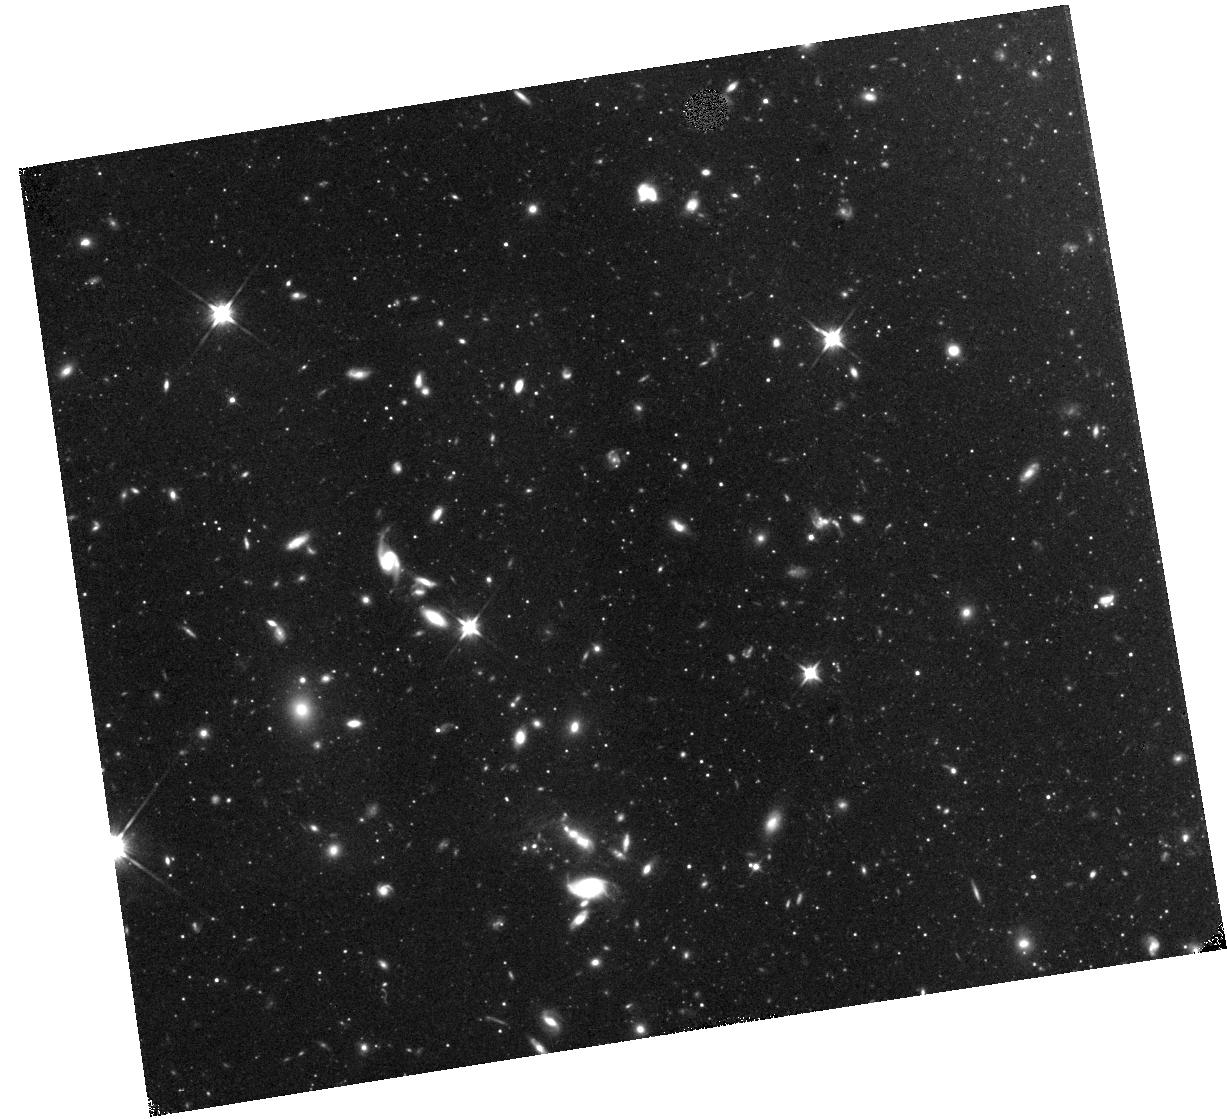
Target: field at RA 149.445°, Dec 69.106°. Instrument: WFC3/IR. Filter: F110W. Exposure: 25 min. Observation ID: hst_15917_05_wfc3_ir_f110w_ie5i05

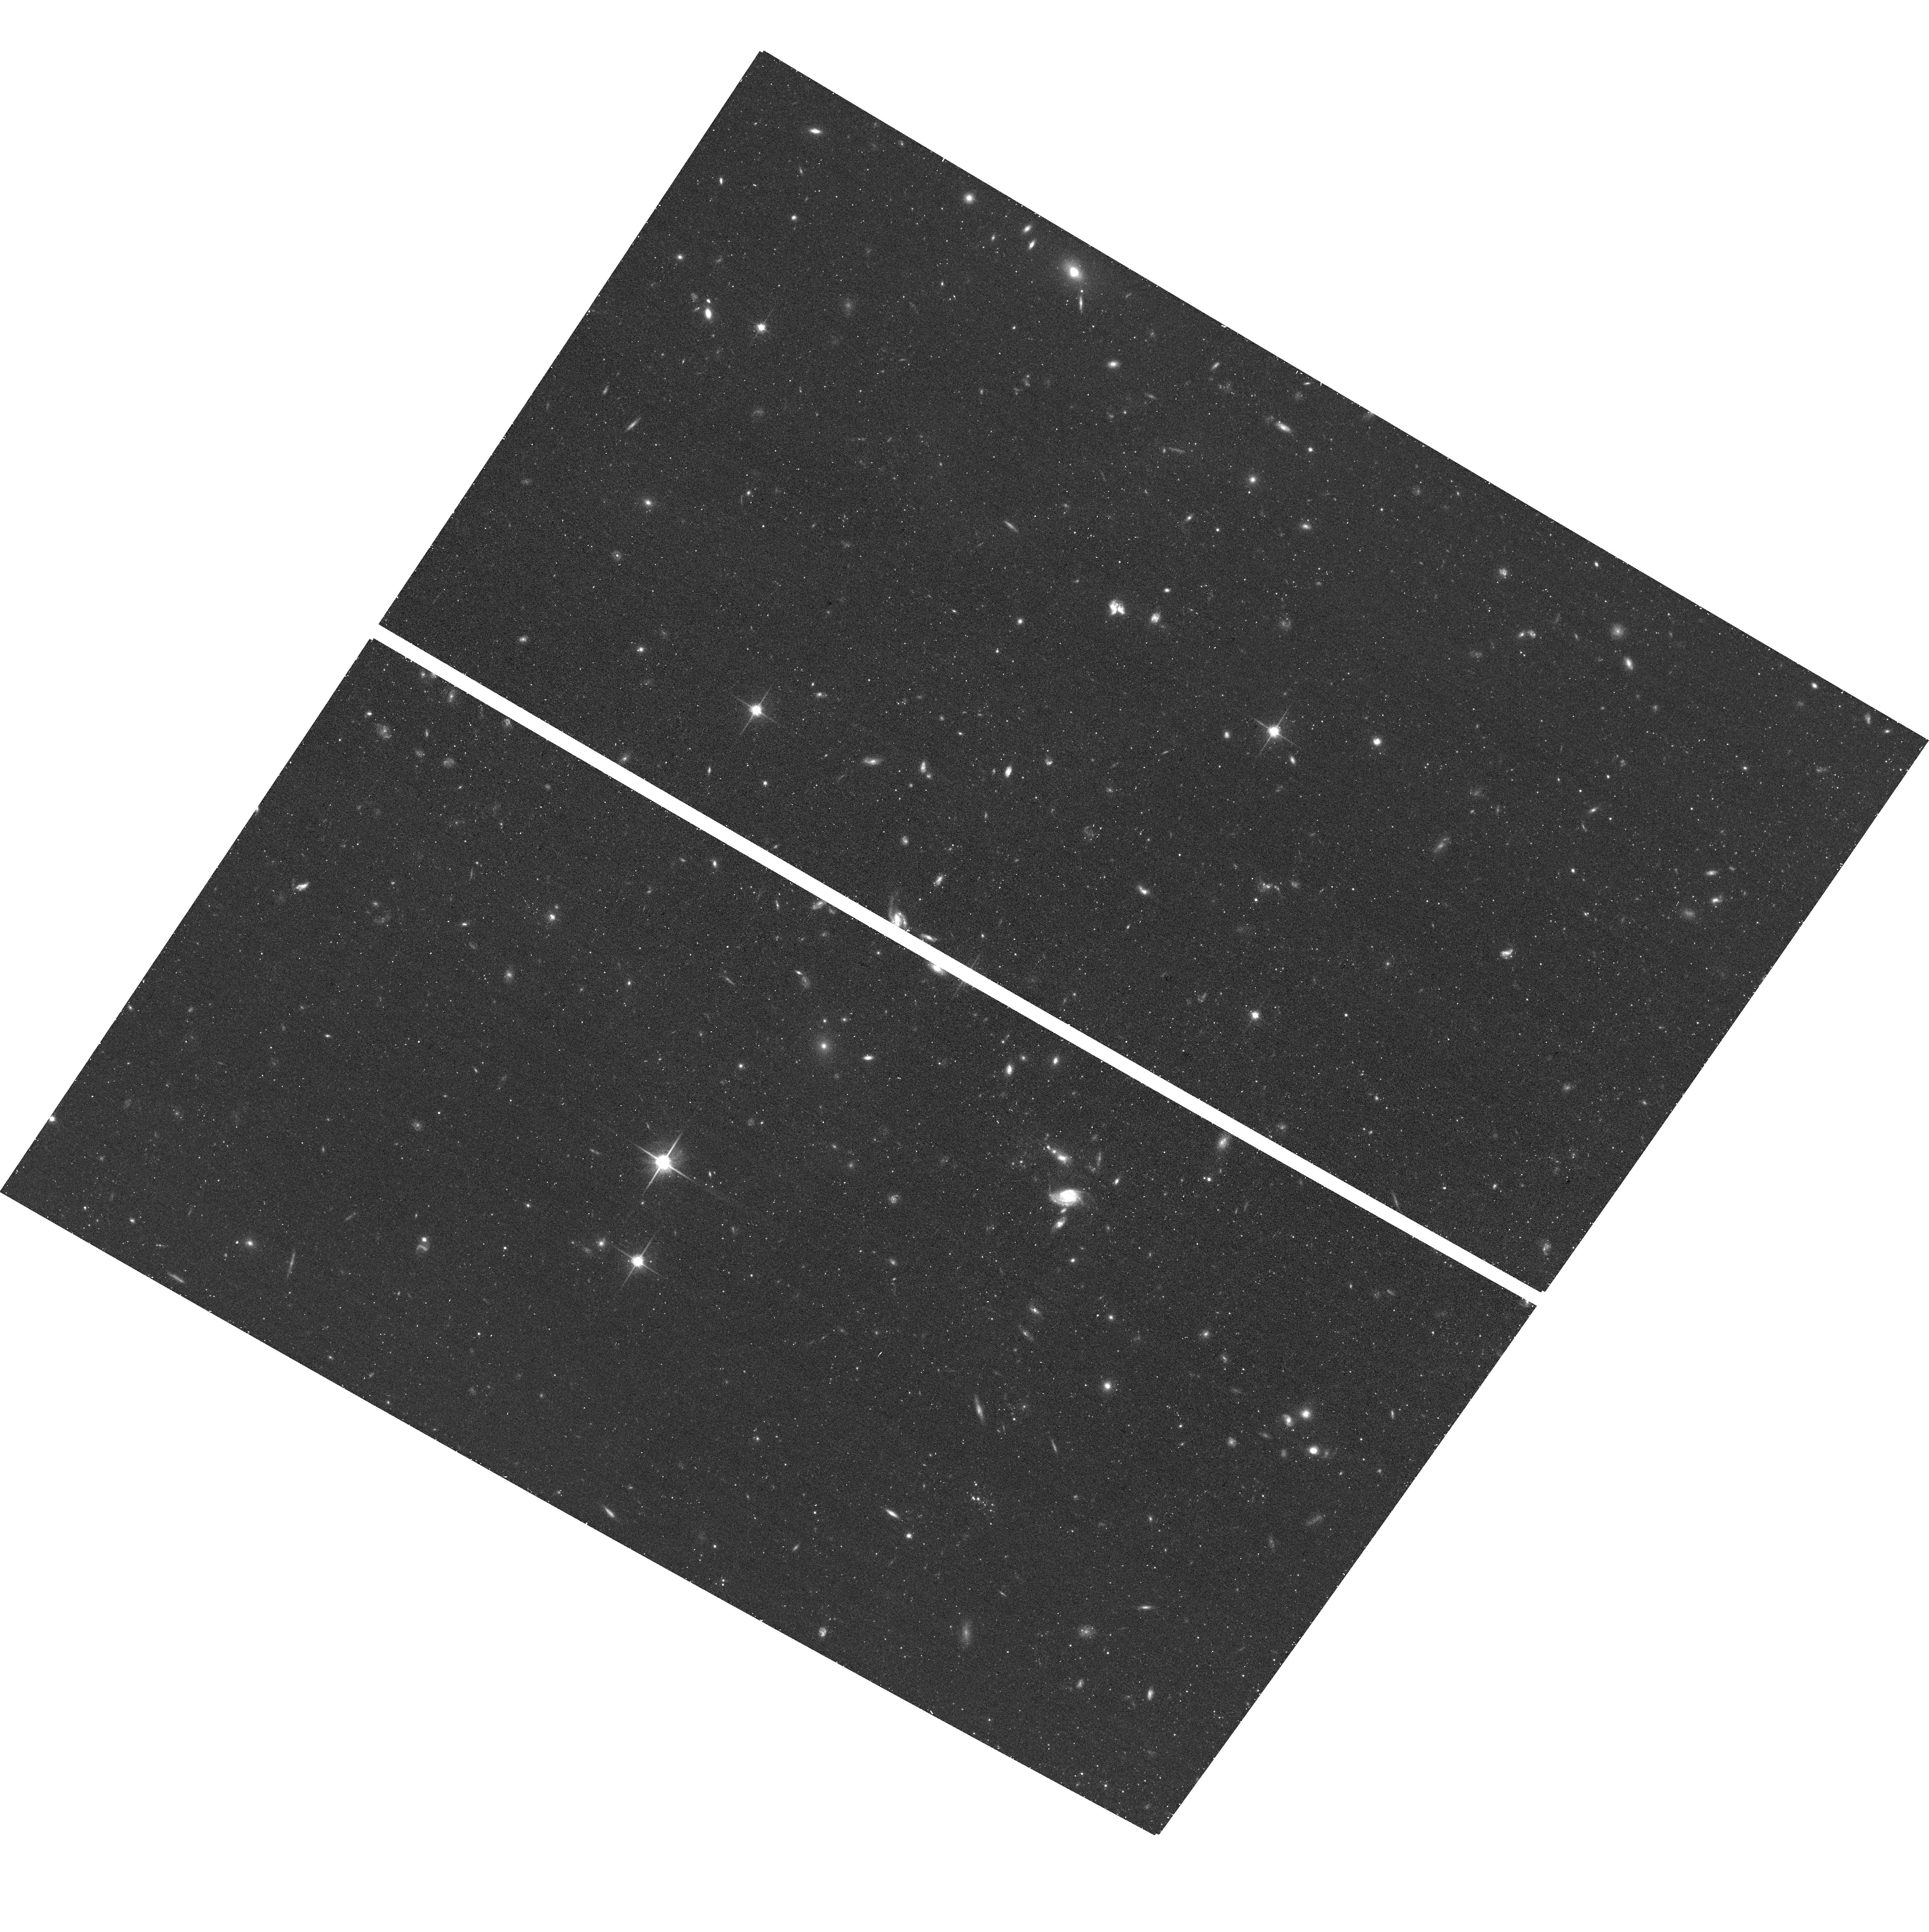
Target: M81-2. Instrument: ACS/WFC. Filter: F814W. Exposure: 19 min. Observation ID: hst_15917_06_acs_wfc_f814w_je5i06

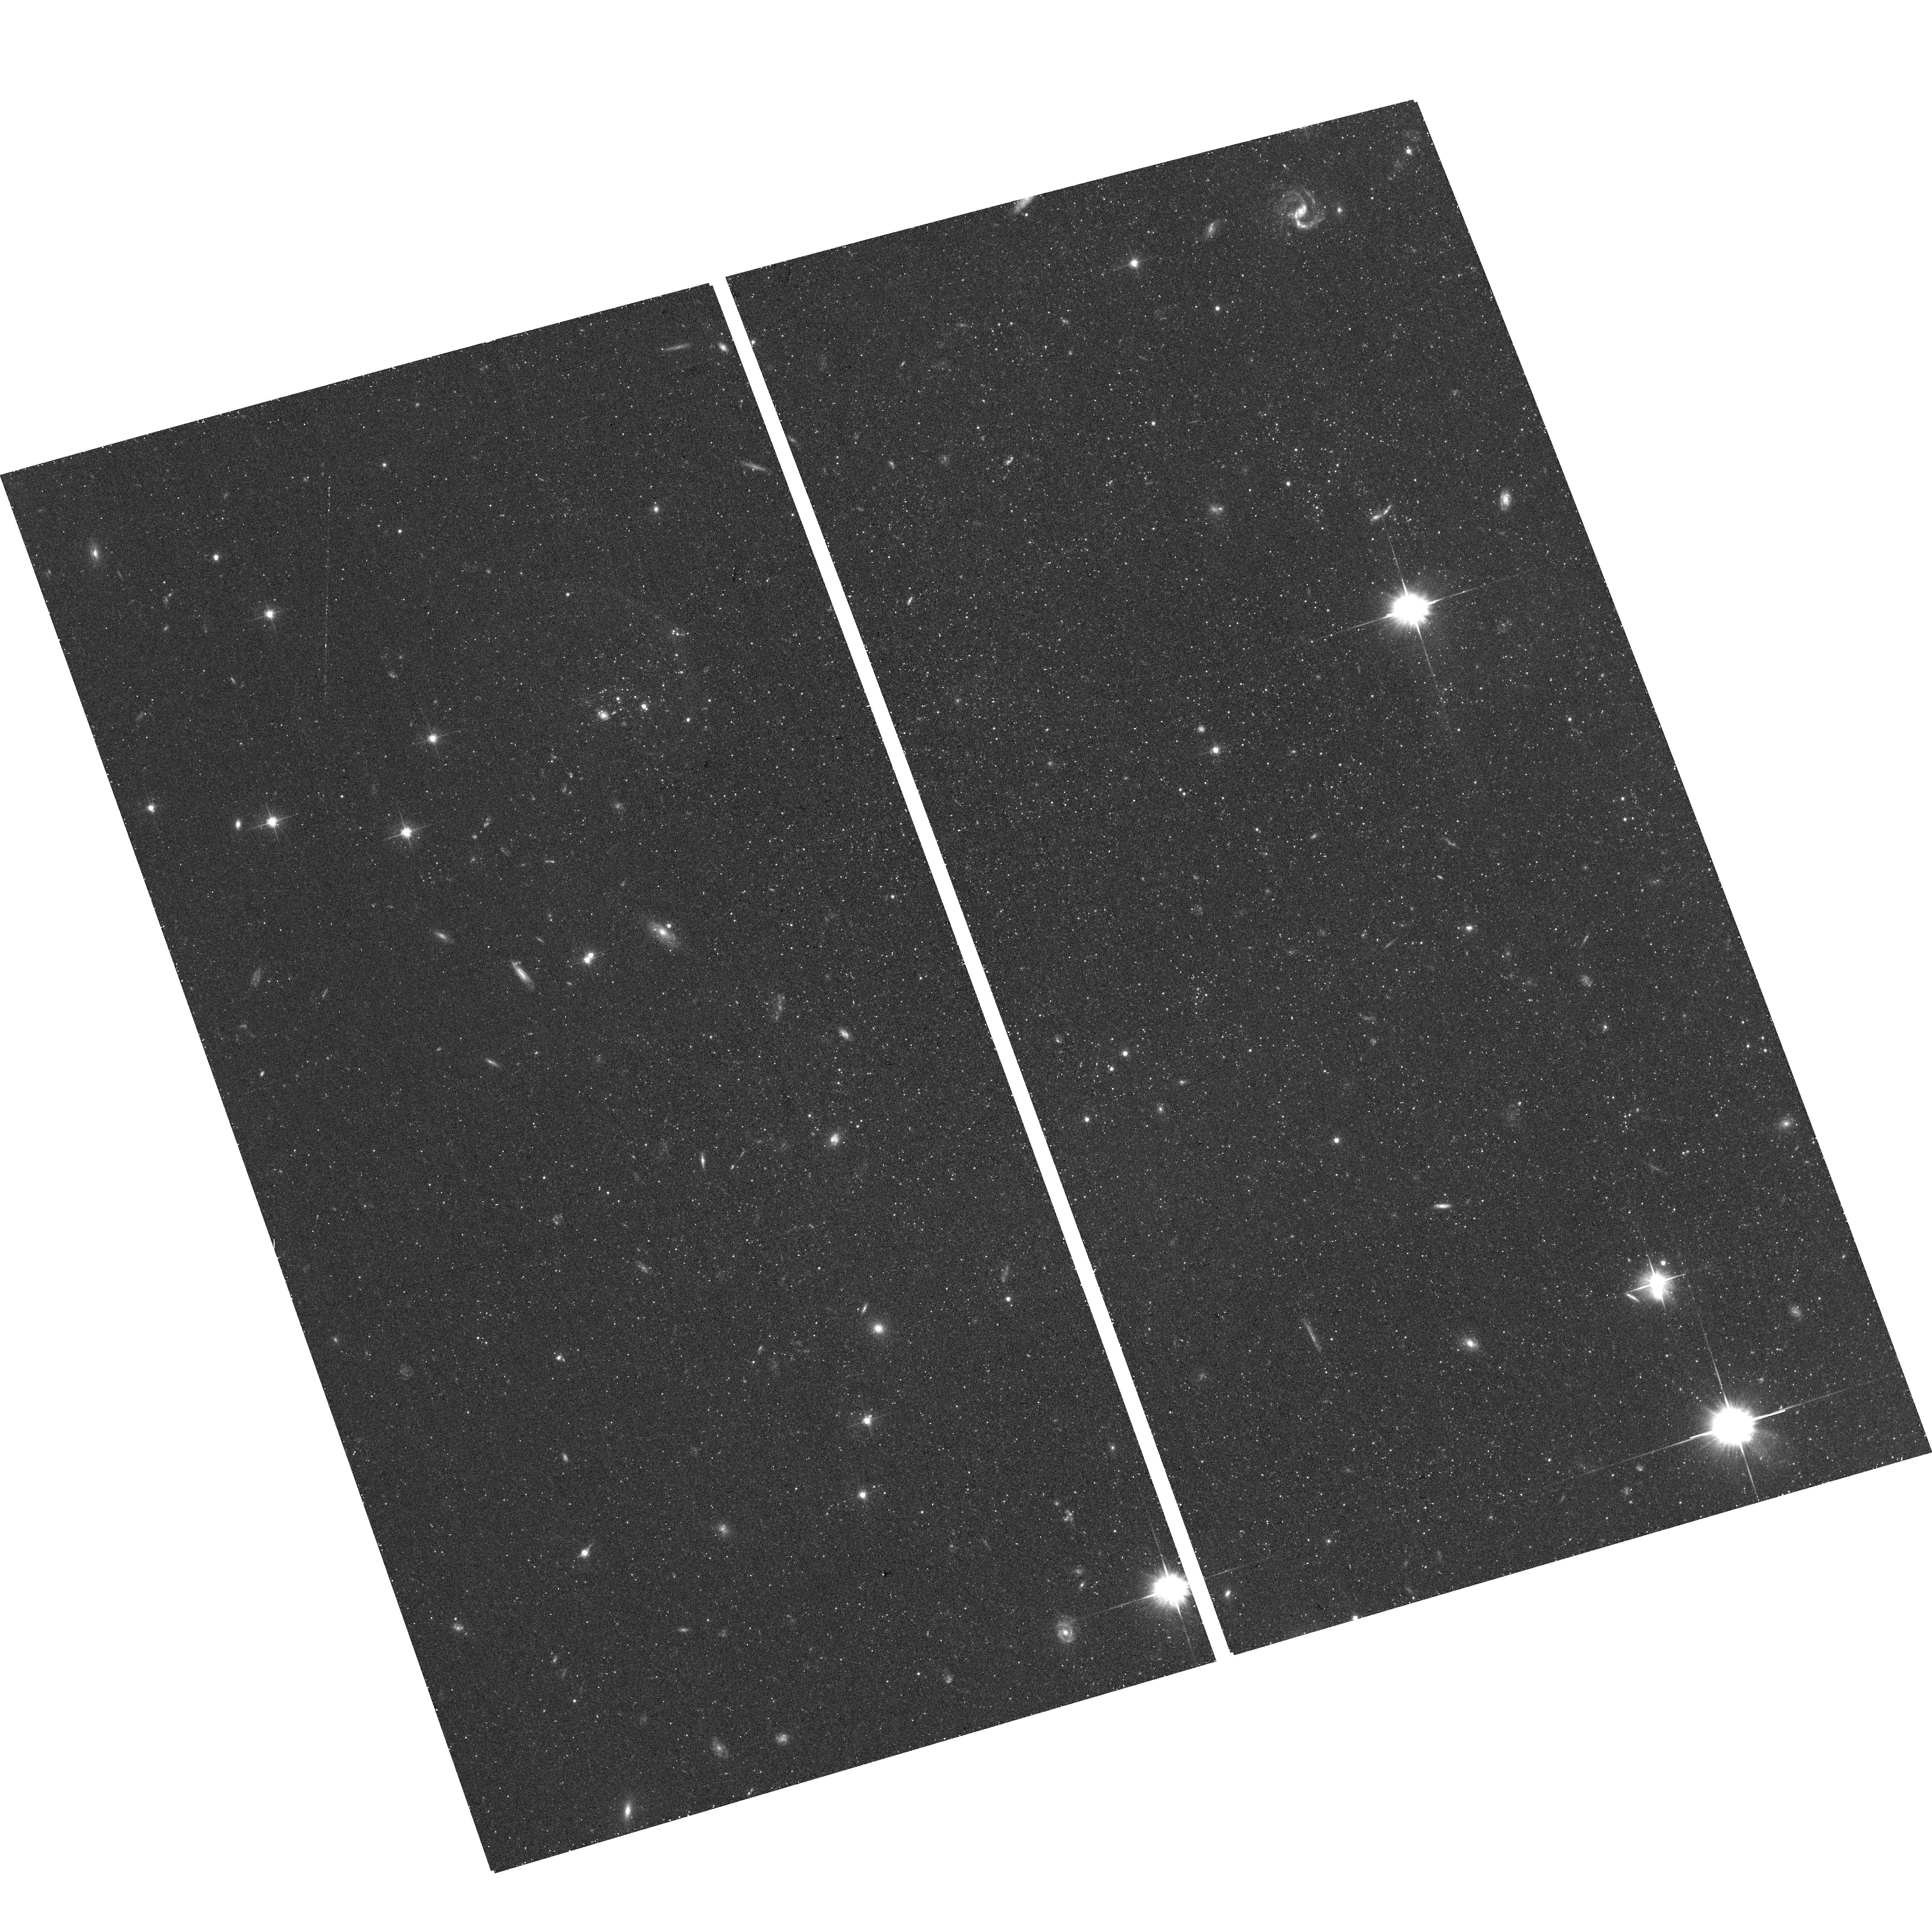
Target: NGC2403-1. Instrument: ACS/WFC. Filter: F606W. Exposure: 19 min. Observation ID: hst_15917_01_acs_wfc_f606w_je5i01

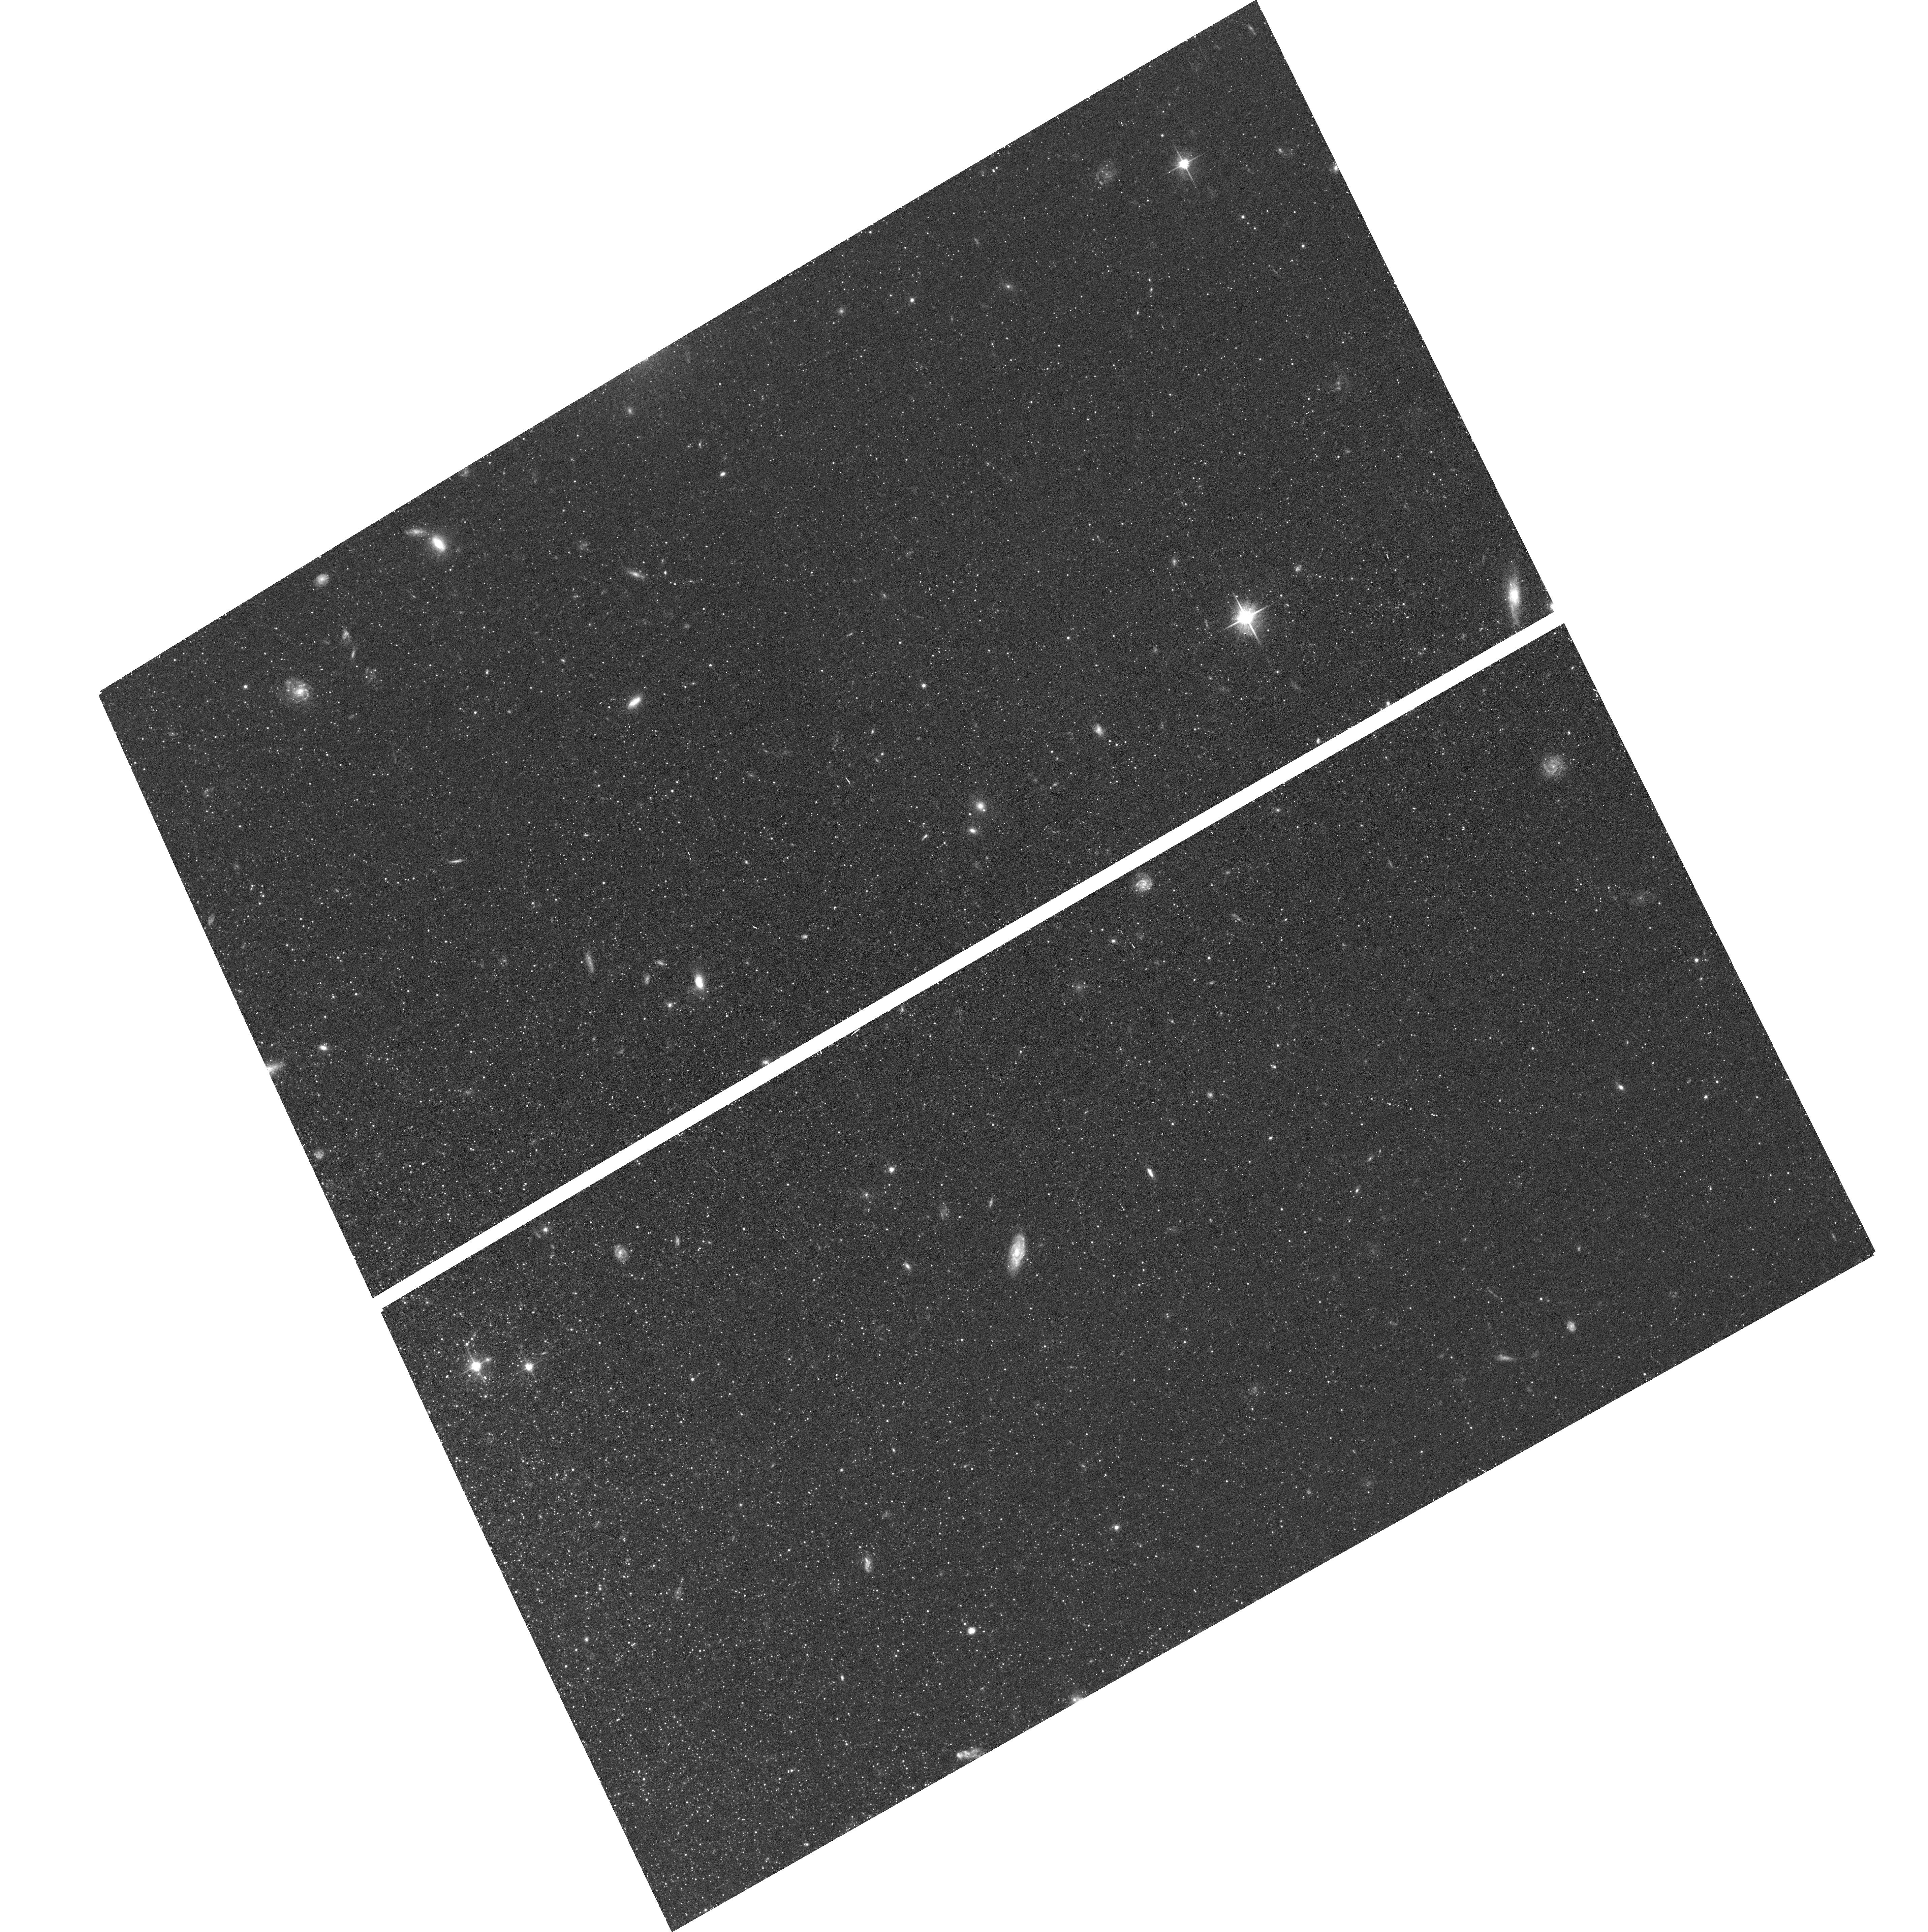
Target: NGC300-1. Instrument: ACS/WFC. Filter: F606W. Exposure: 17 min. Observation ID: hst_15917_03_acs_wfc_f606w_je5i03

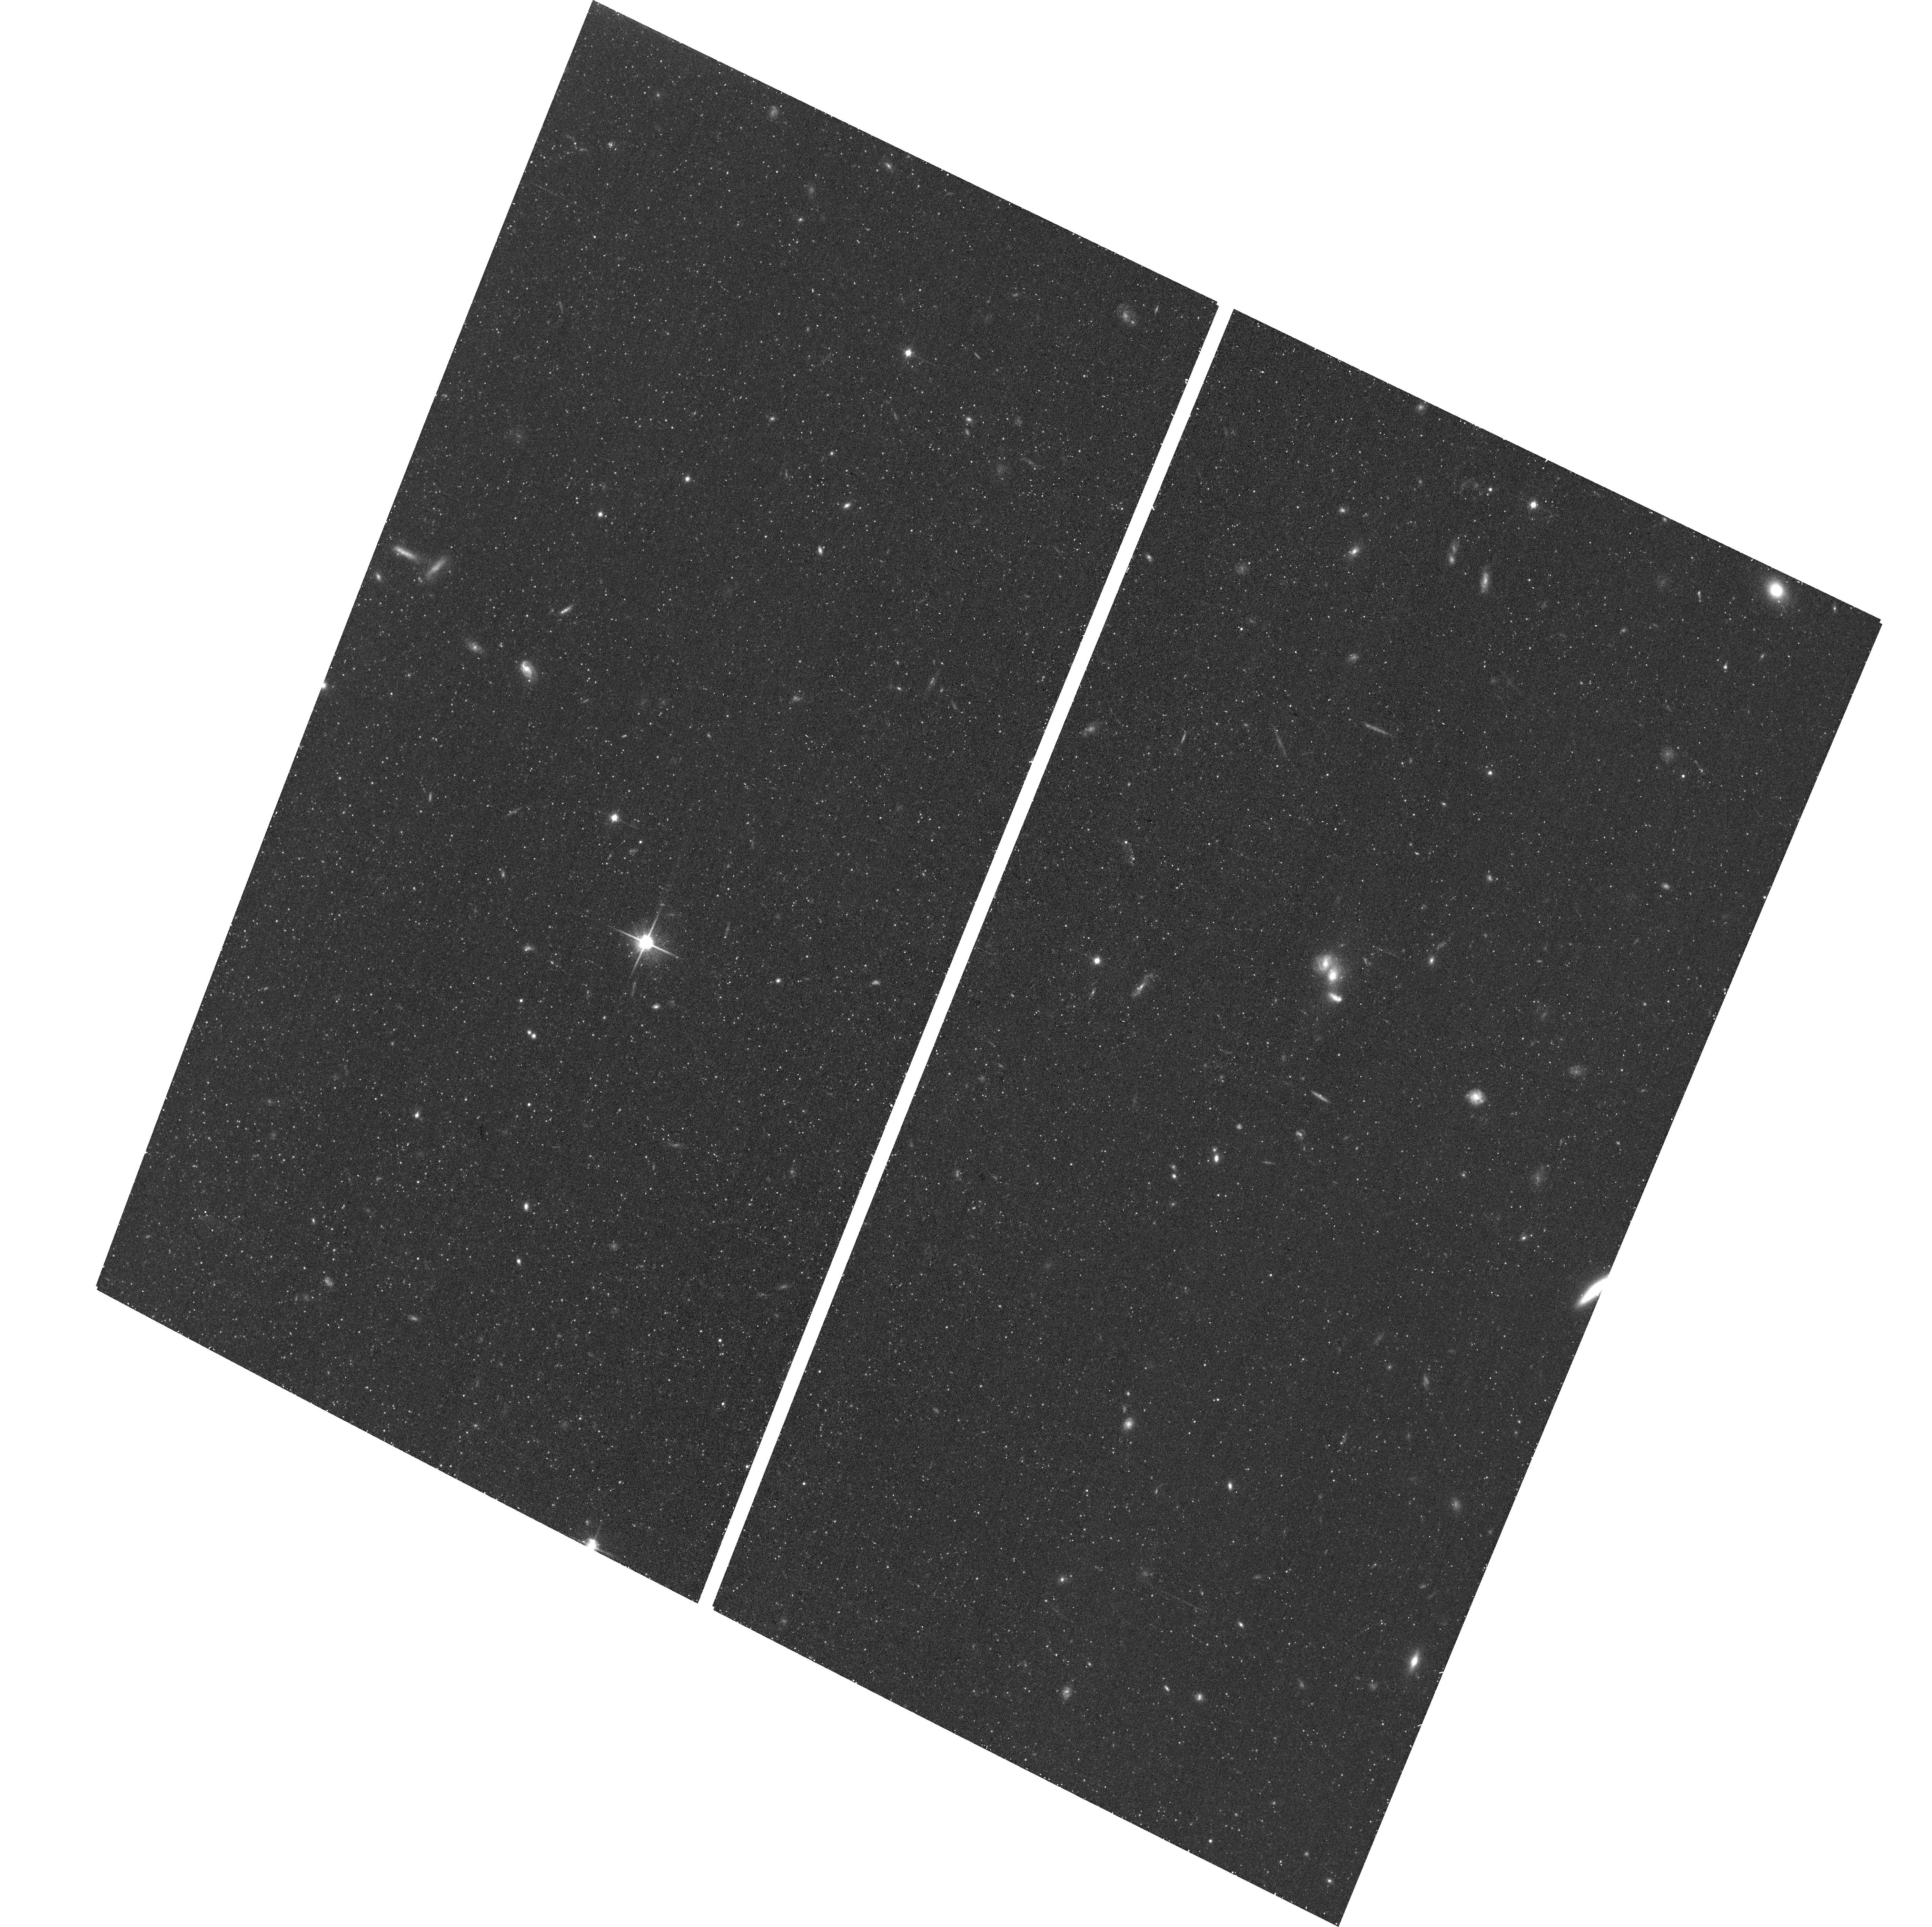
Target: NGC253-1. Instrument: ACS/WFC. Filter: F814W. Exposure: 15 min. Observation ID: hst_15917_07_acs_wfc_f814w_je5i07

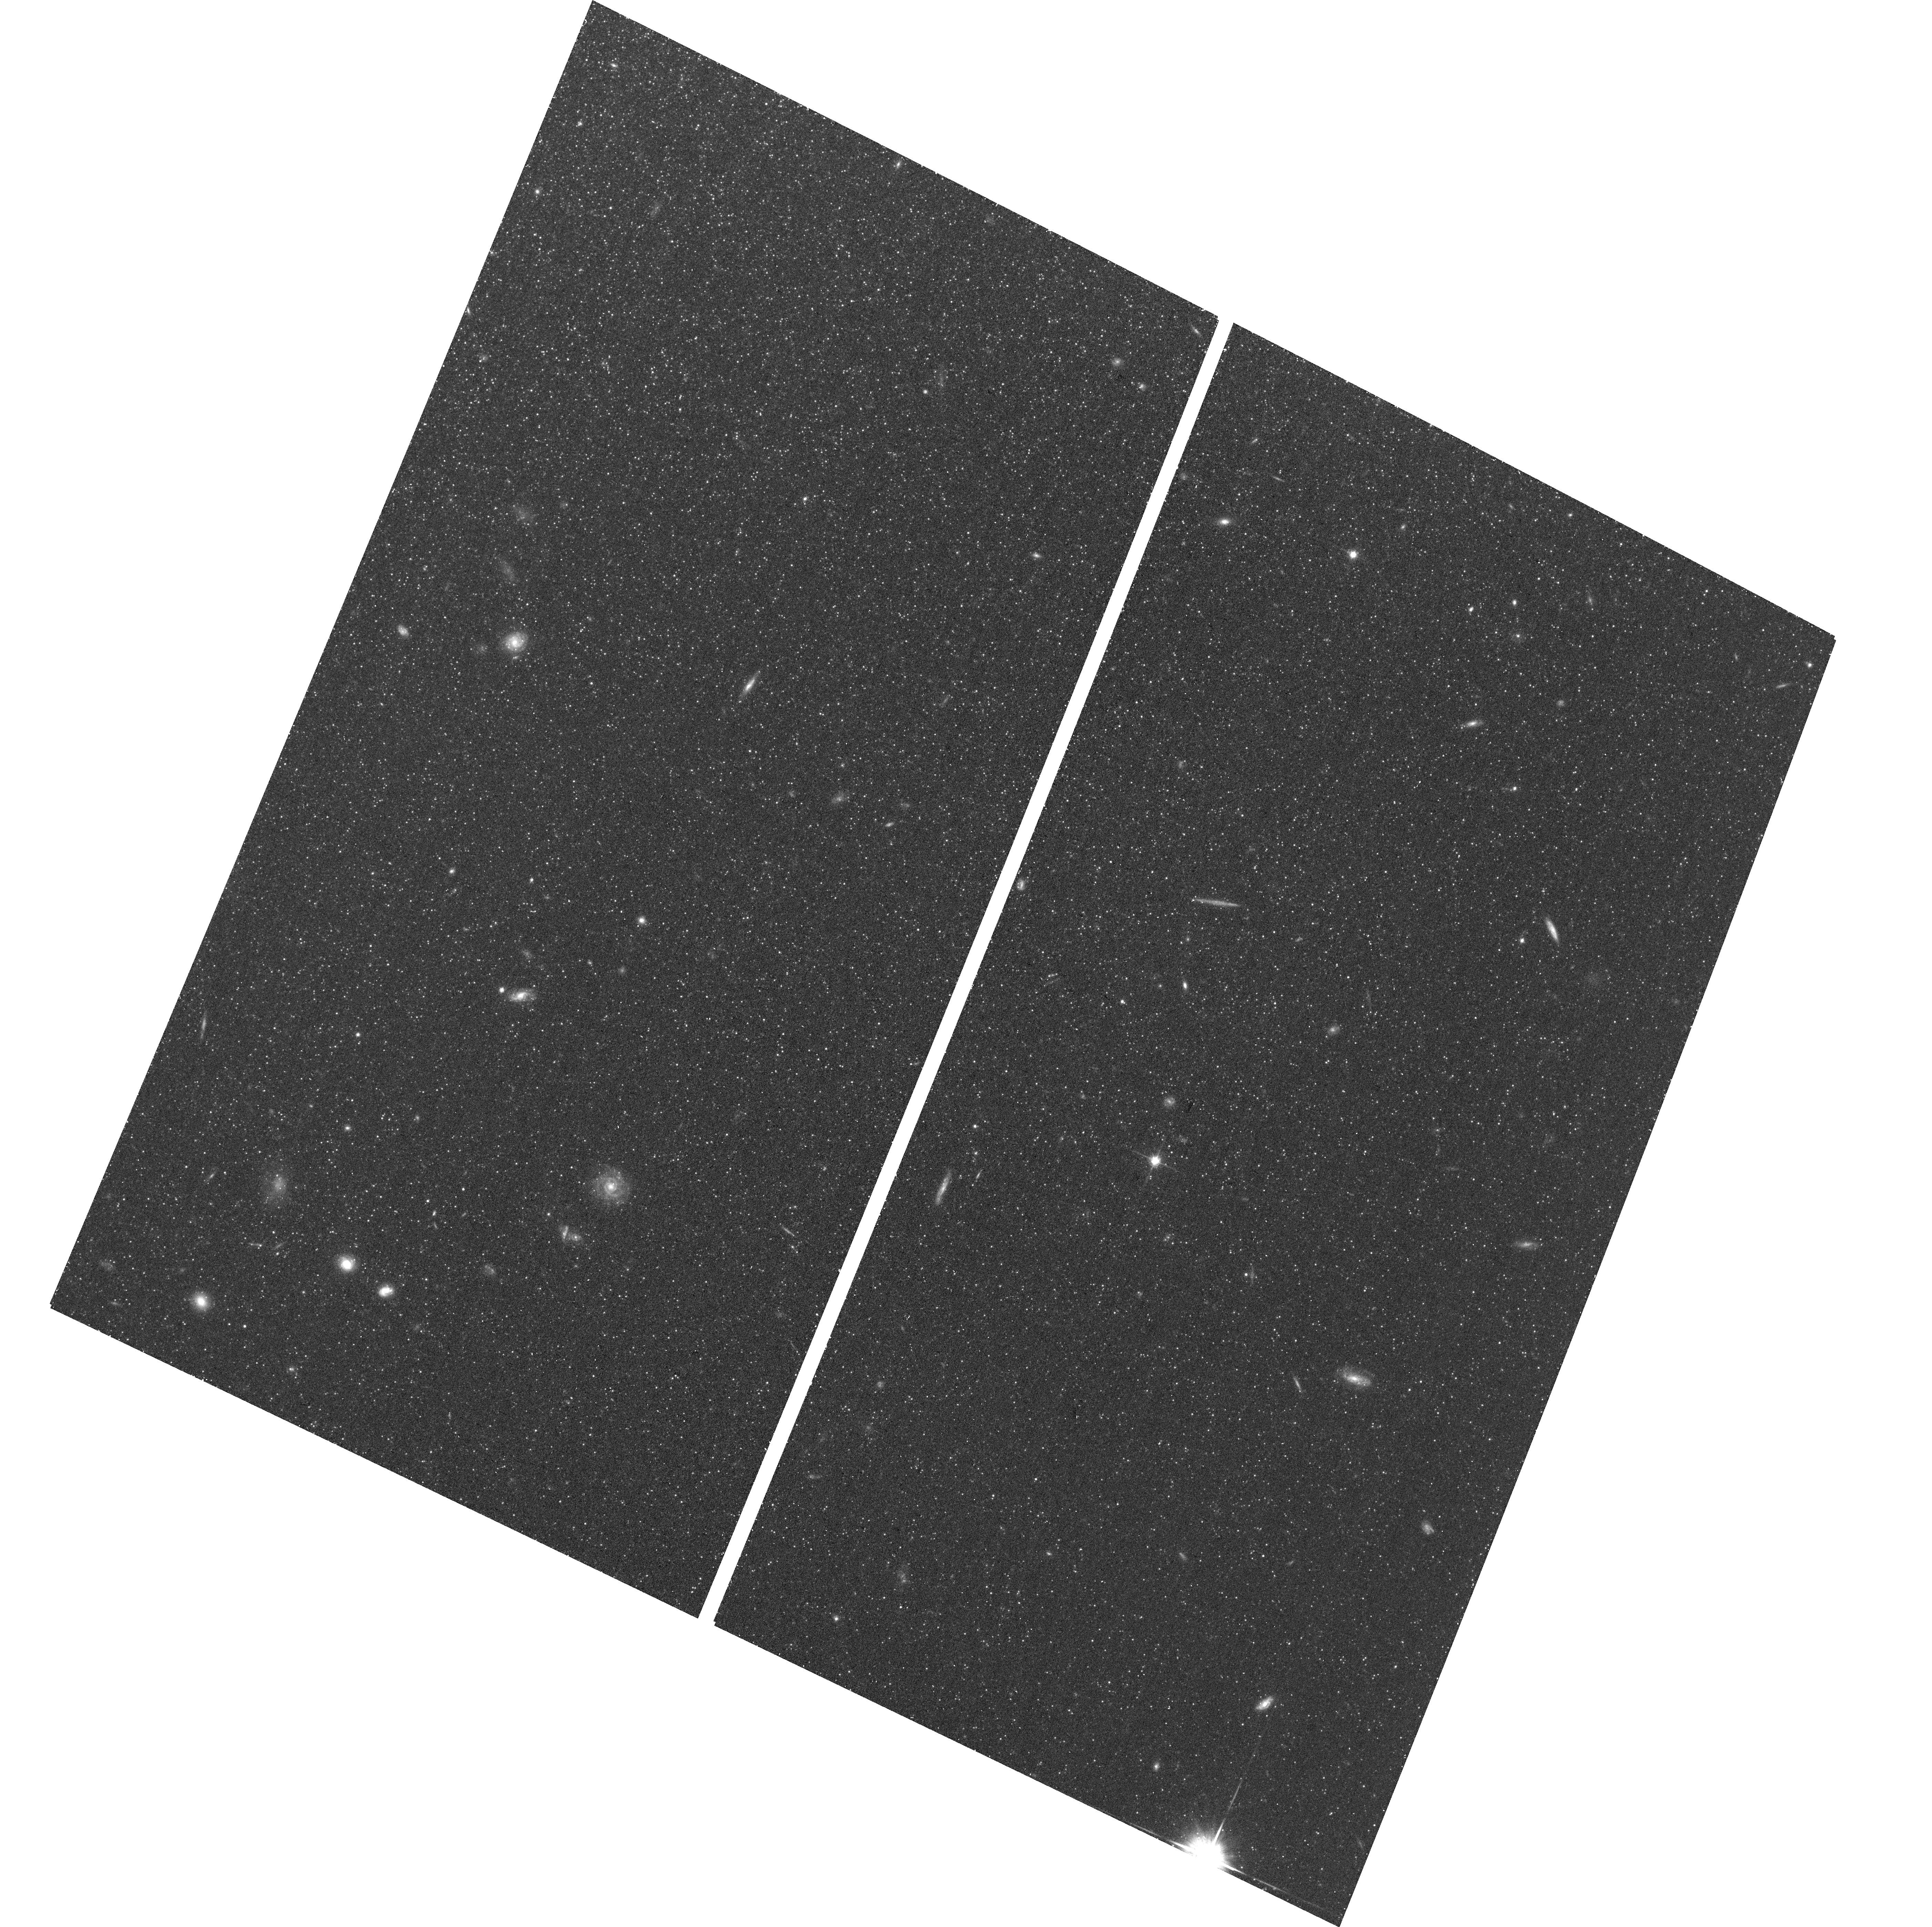
Target: NGC253-2. Instrument: ACS/WFC. Filter: F814W. Exposure: 15 min. Observation ID: hst_15917_08_acs_wfc_f814w_je5i08

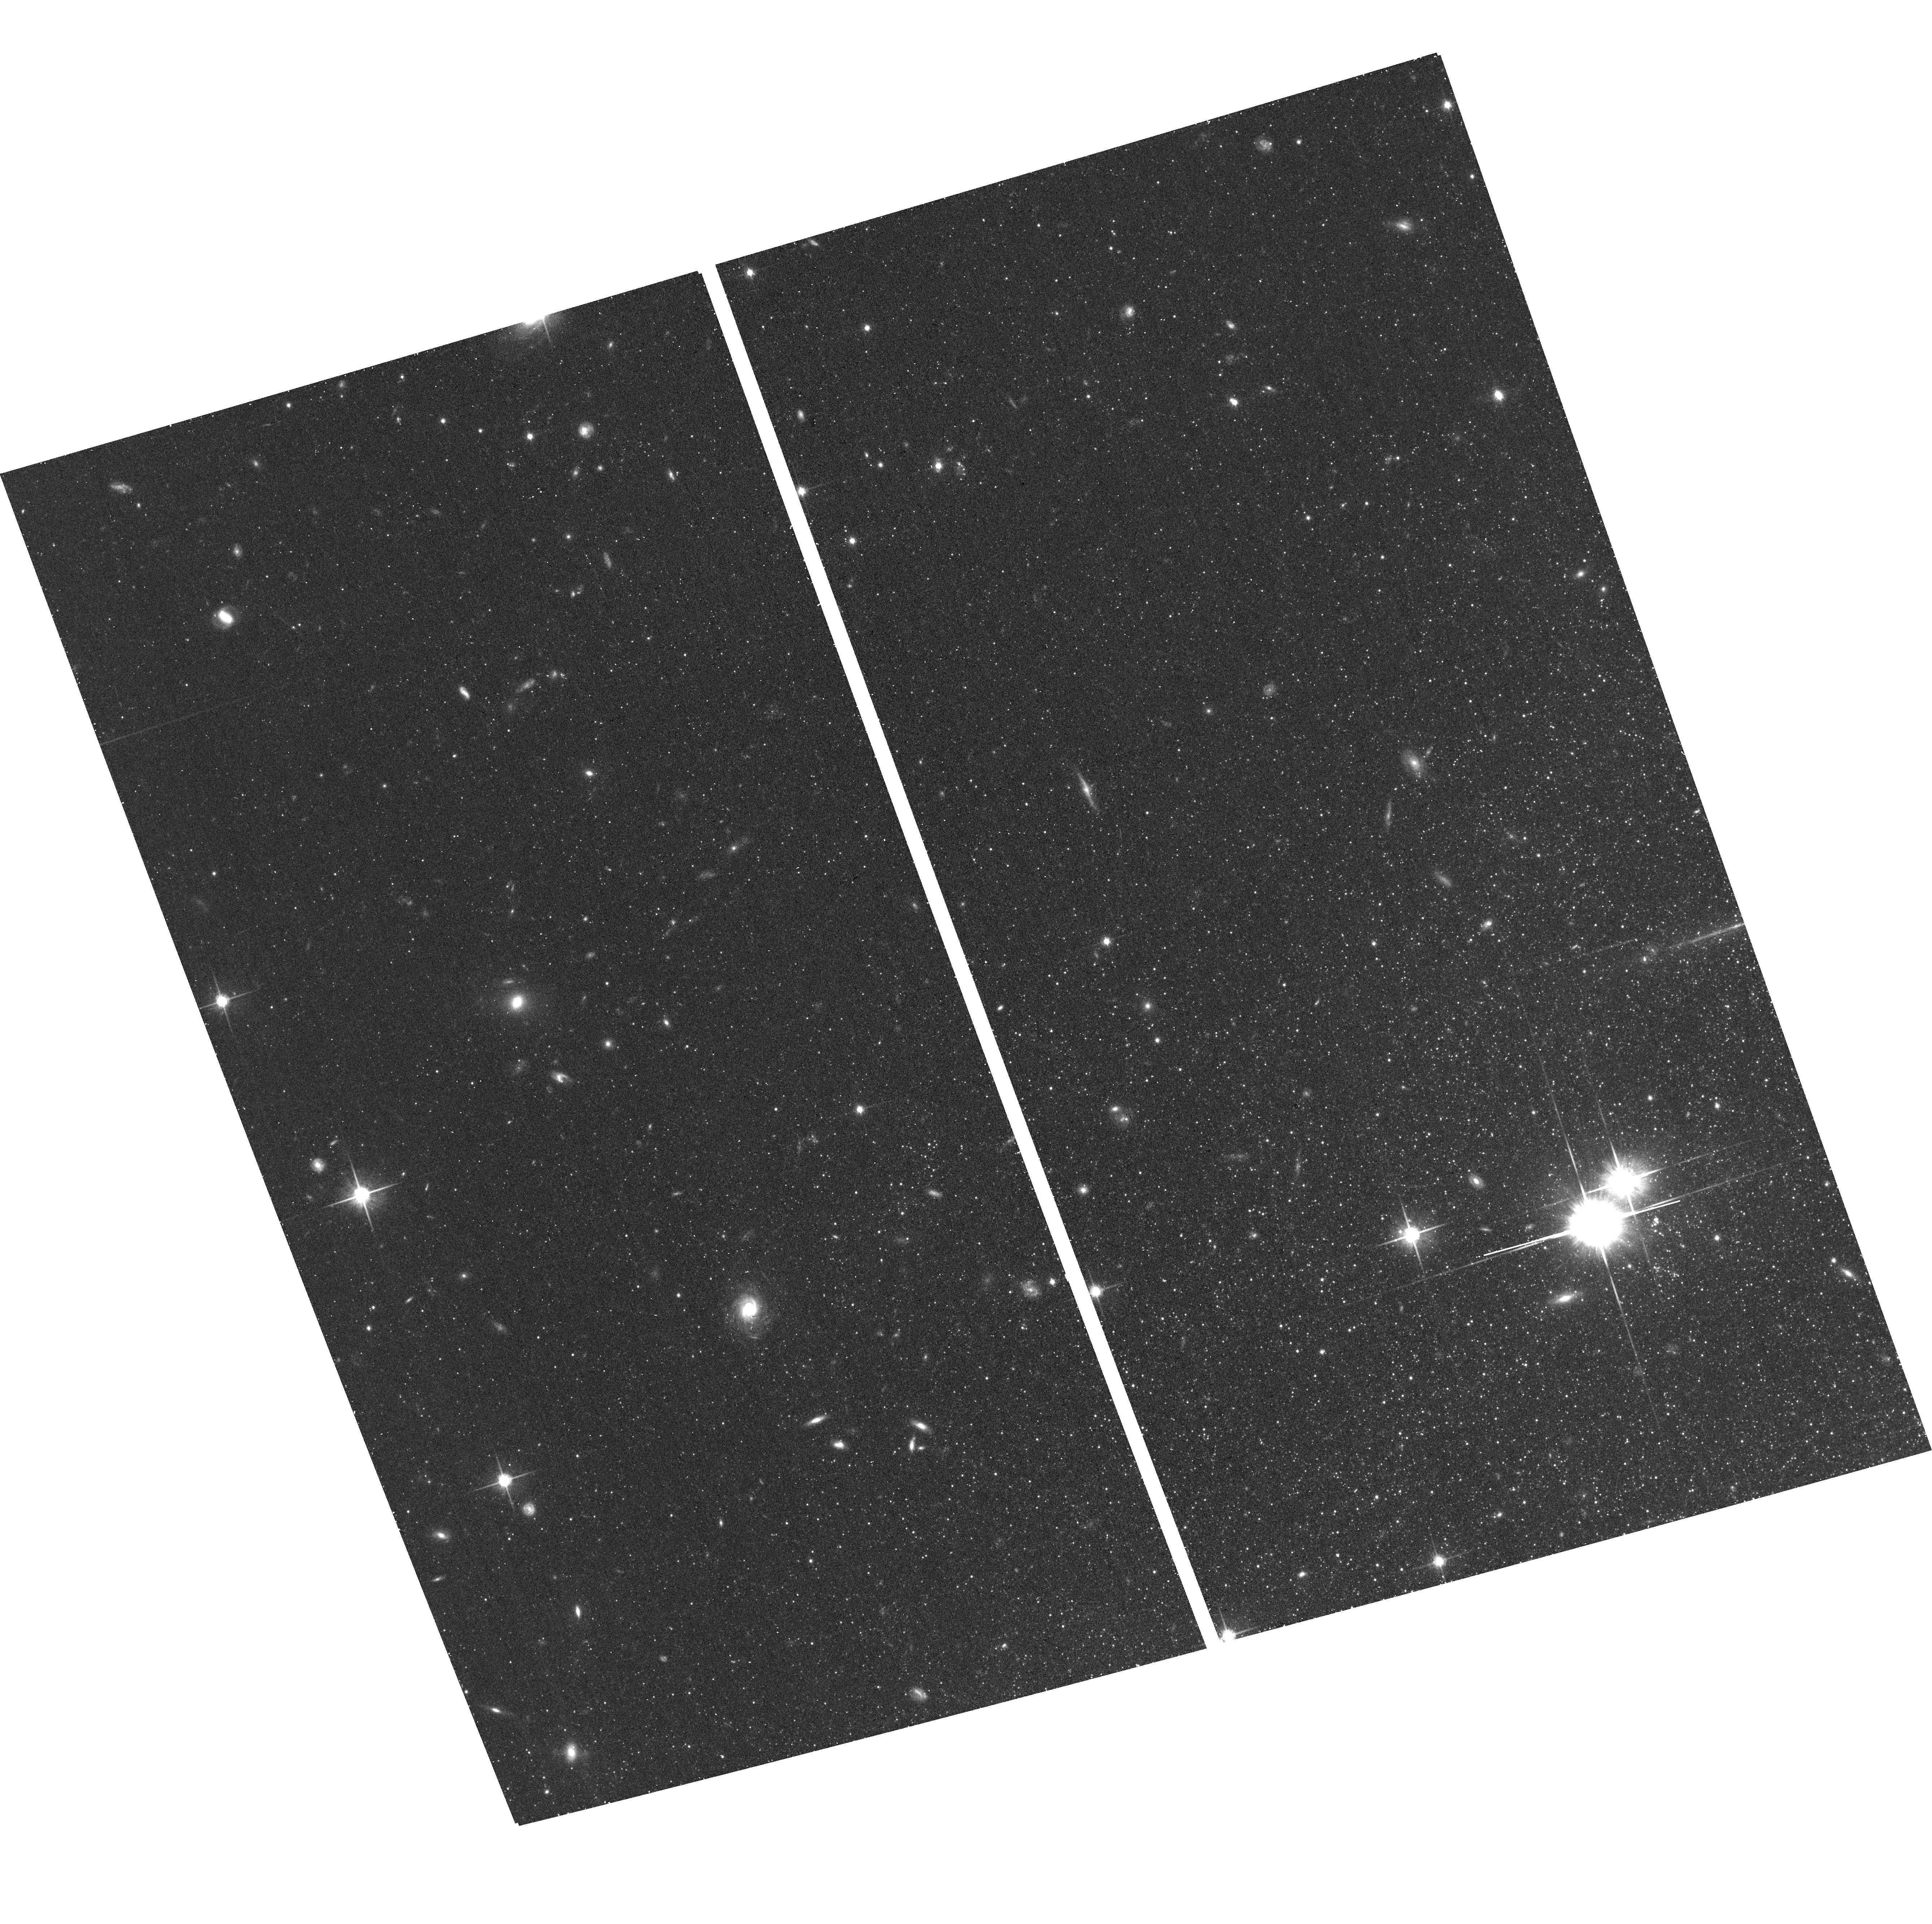
Target: NGC2403-2. Instrument: ACS/WFC. Filter: F814W. Exposure: 19 min. Observation ID: hst_15917_02_acs_wfc_f814w_je5i02

Calibrating the Tip of the Red Giant Branch Distance Indicator in the Near-Infrared (PI: McQuinn, Kristen B W)

The tip of the red giant branch (TRGB) method is the most accurate and least expensive distance indicator for nearby galaxies. HST has delivered TRGB distances to 100's of nearby galaxies, supporting innumerable astrophysical measurements and providing a new, independent route to a precision measurement of the Hubble constant, H_0. TRGB distances are primarily measured from I-band (F814W) observations as the I-band luminosities of the stars at the tip of the red giant branch have little dependency on stellar age and only a modest dependency on metallicity; this metallicity dependency is well-understood and corrected for in the I-band TRGB calibration. In the near-infrared (NIR), the TRGB is ~2 mag brighter. With the NIR capabilities of HST and JWST, accurate distances to nearby galaxies are possible with greater efficiency and to larger distances. There is already momentum in the H_0 community to pursue NIR TRGB distances using HST as a stepping stone to JWST. However, models show that the TRGB has a greater dependency on both stellar age and metallicity in the NIR. Thus, without a foundational investment in empirically calibrating the NIR TRGB and robustly testing the calibration, existing and planned NIR TRGB programs are vulnerable to systematic biases. We propose observations of 8 fields in 4 nearby galaxy halos with the ACS F814W and the WFC3 F110W and F160W filters to calibrate the NIR TRGB. We will quantify the sensitivity of the NIR TRGB to age and metallicity variations, while simultaneously characterizing the stellar content of galaxy halos. Such a calibration is urgently needed before undertaking NIR TRGB distance work with JWST.